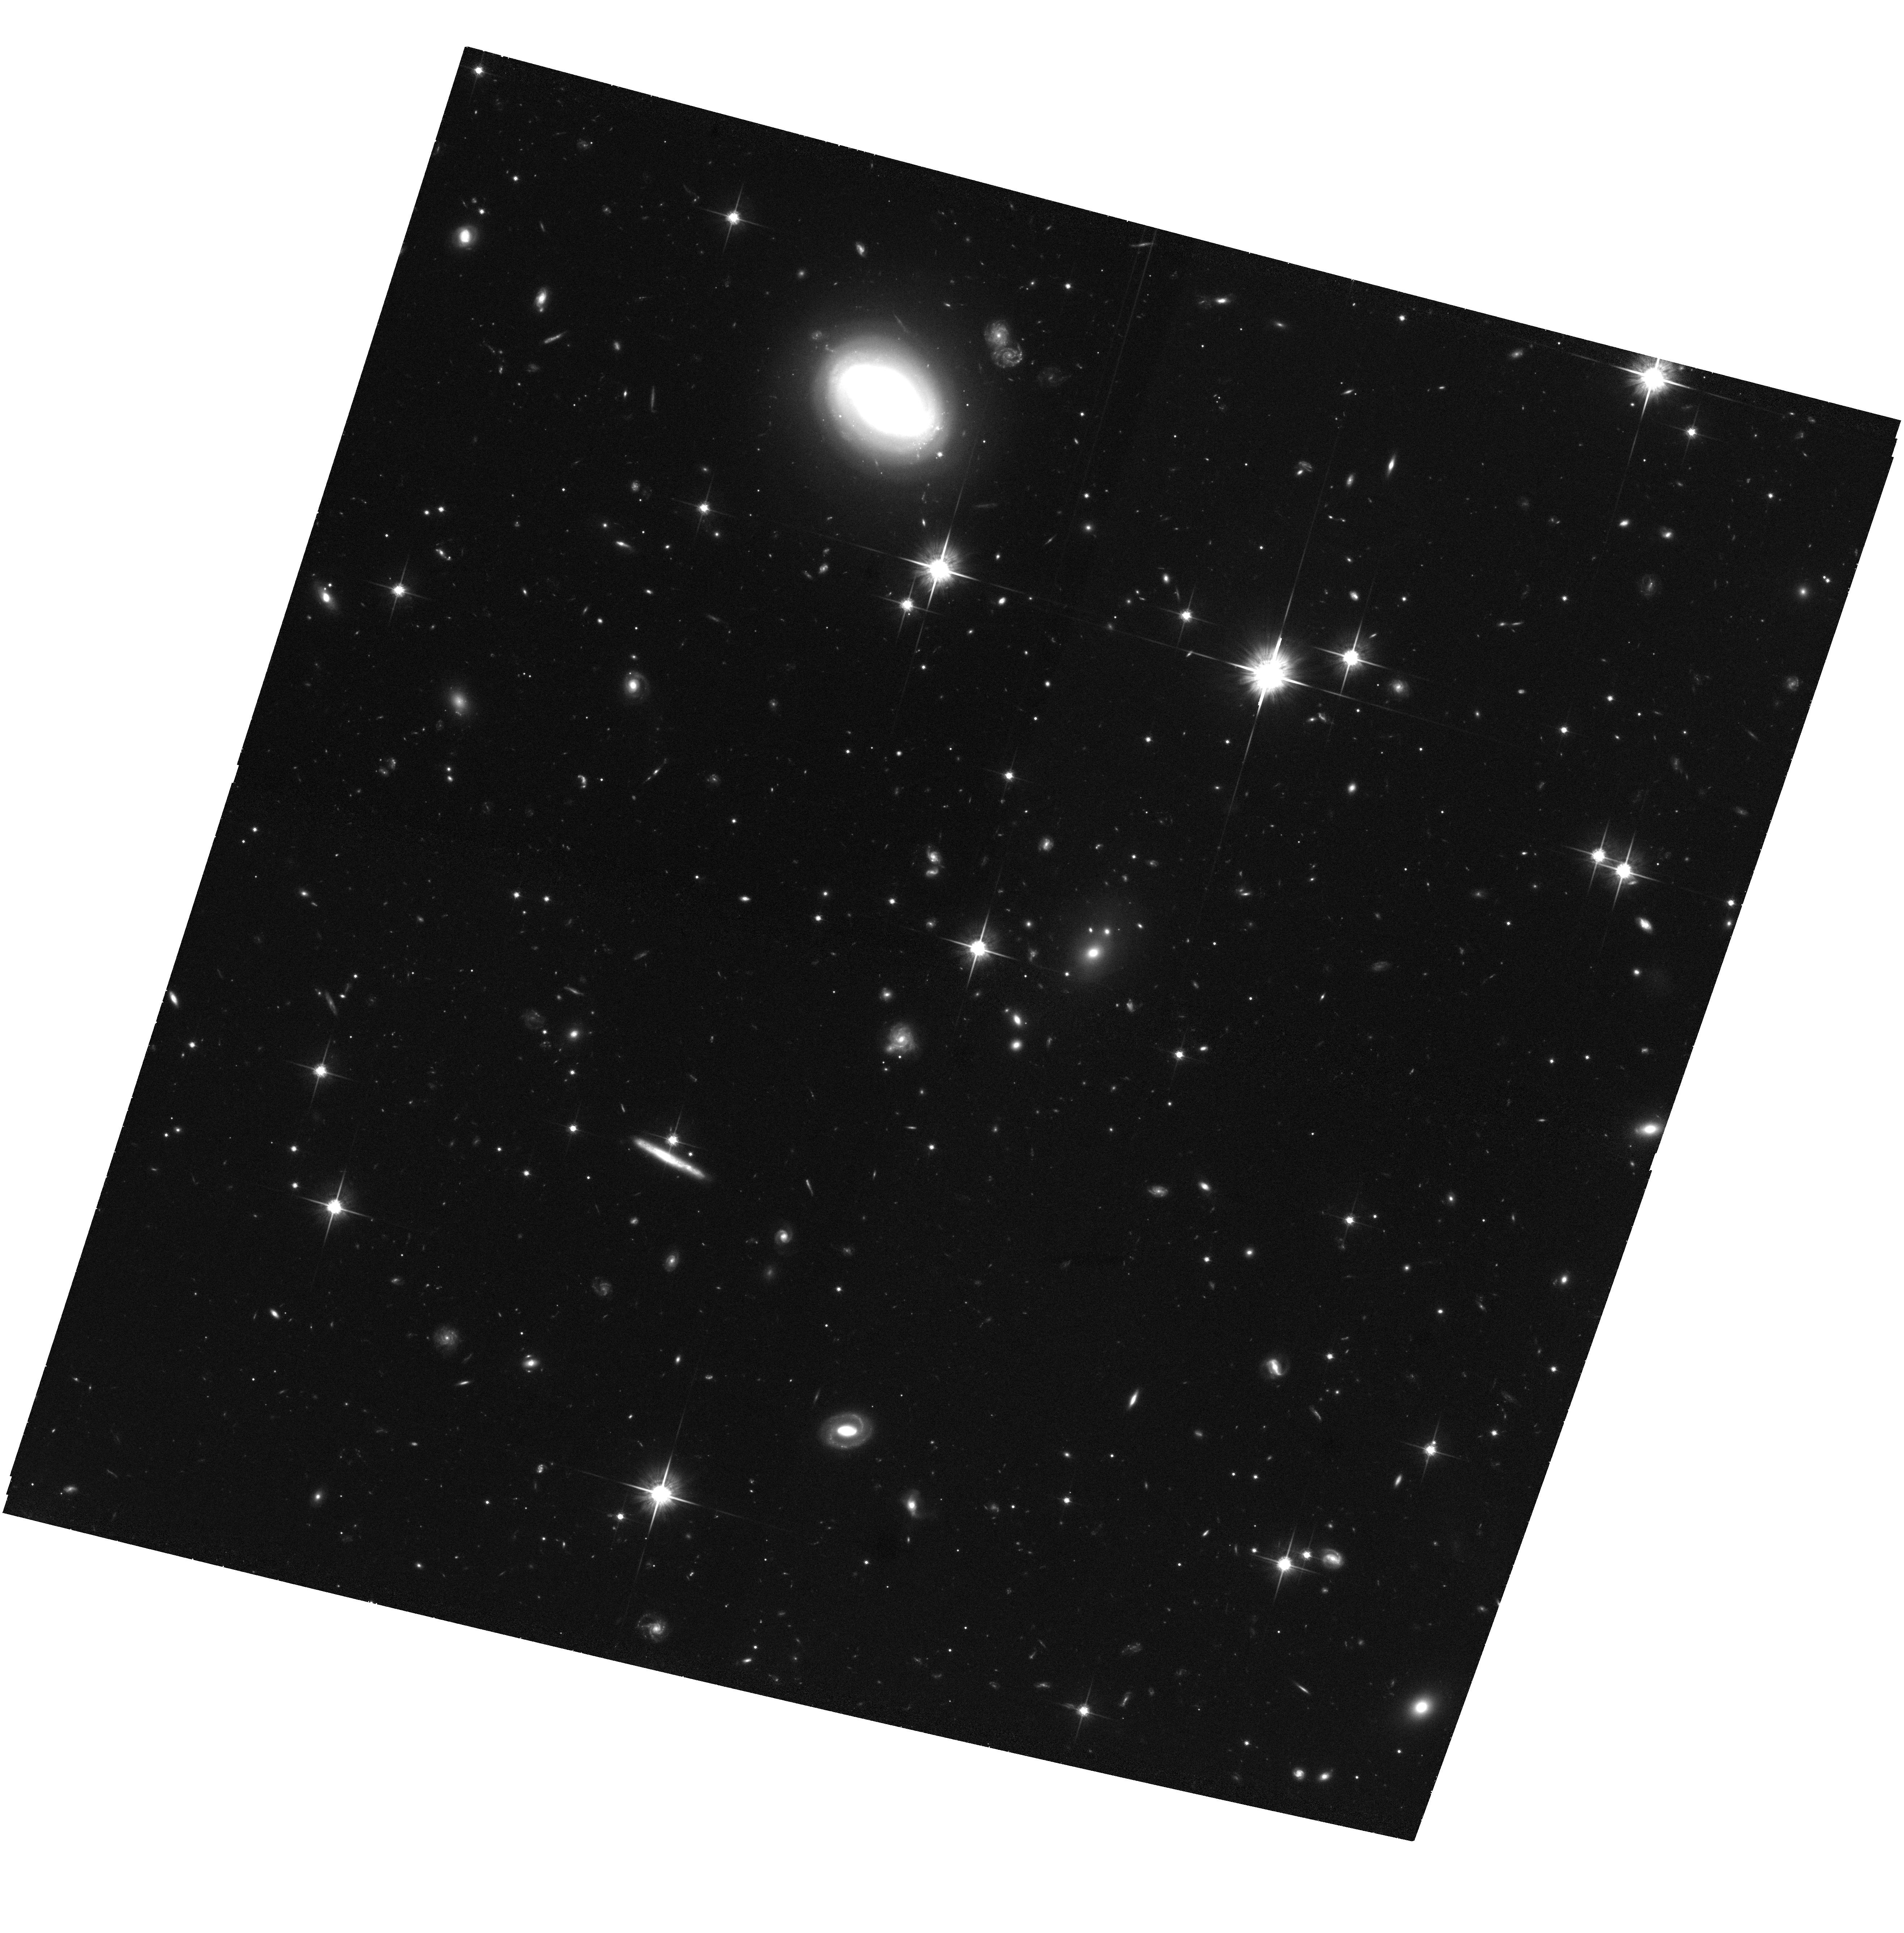
Target: GRB060205B. Instrument: ACS/WFC. Filter: F814W. Exposure: 1.8 h. Observation ID: hst_10624_64_acs_wfc_f814w_j9h564

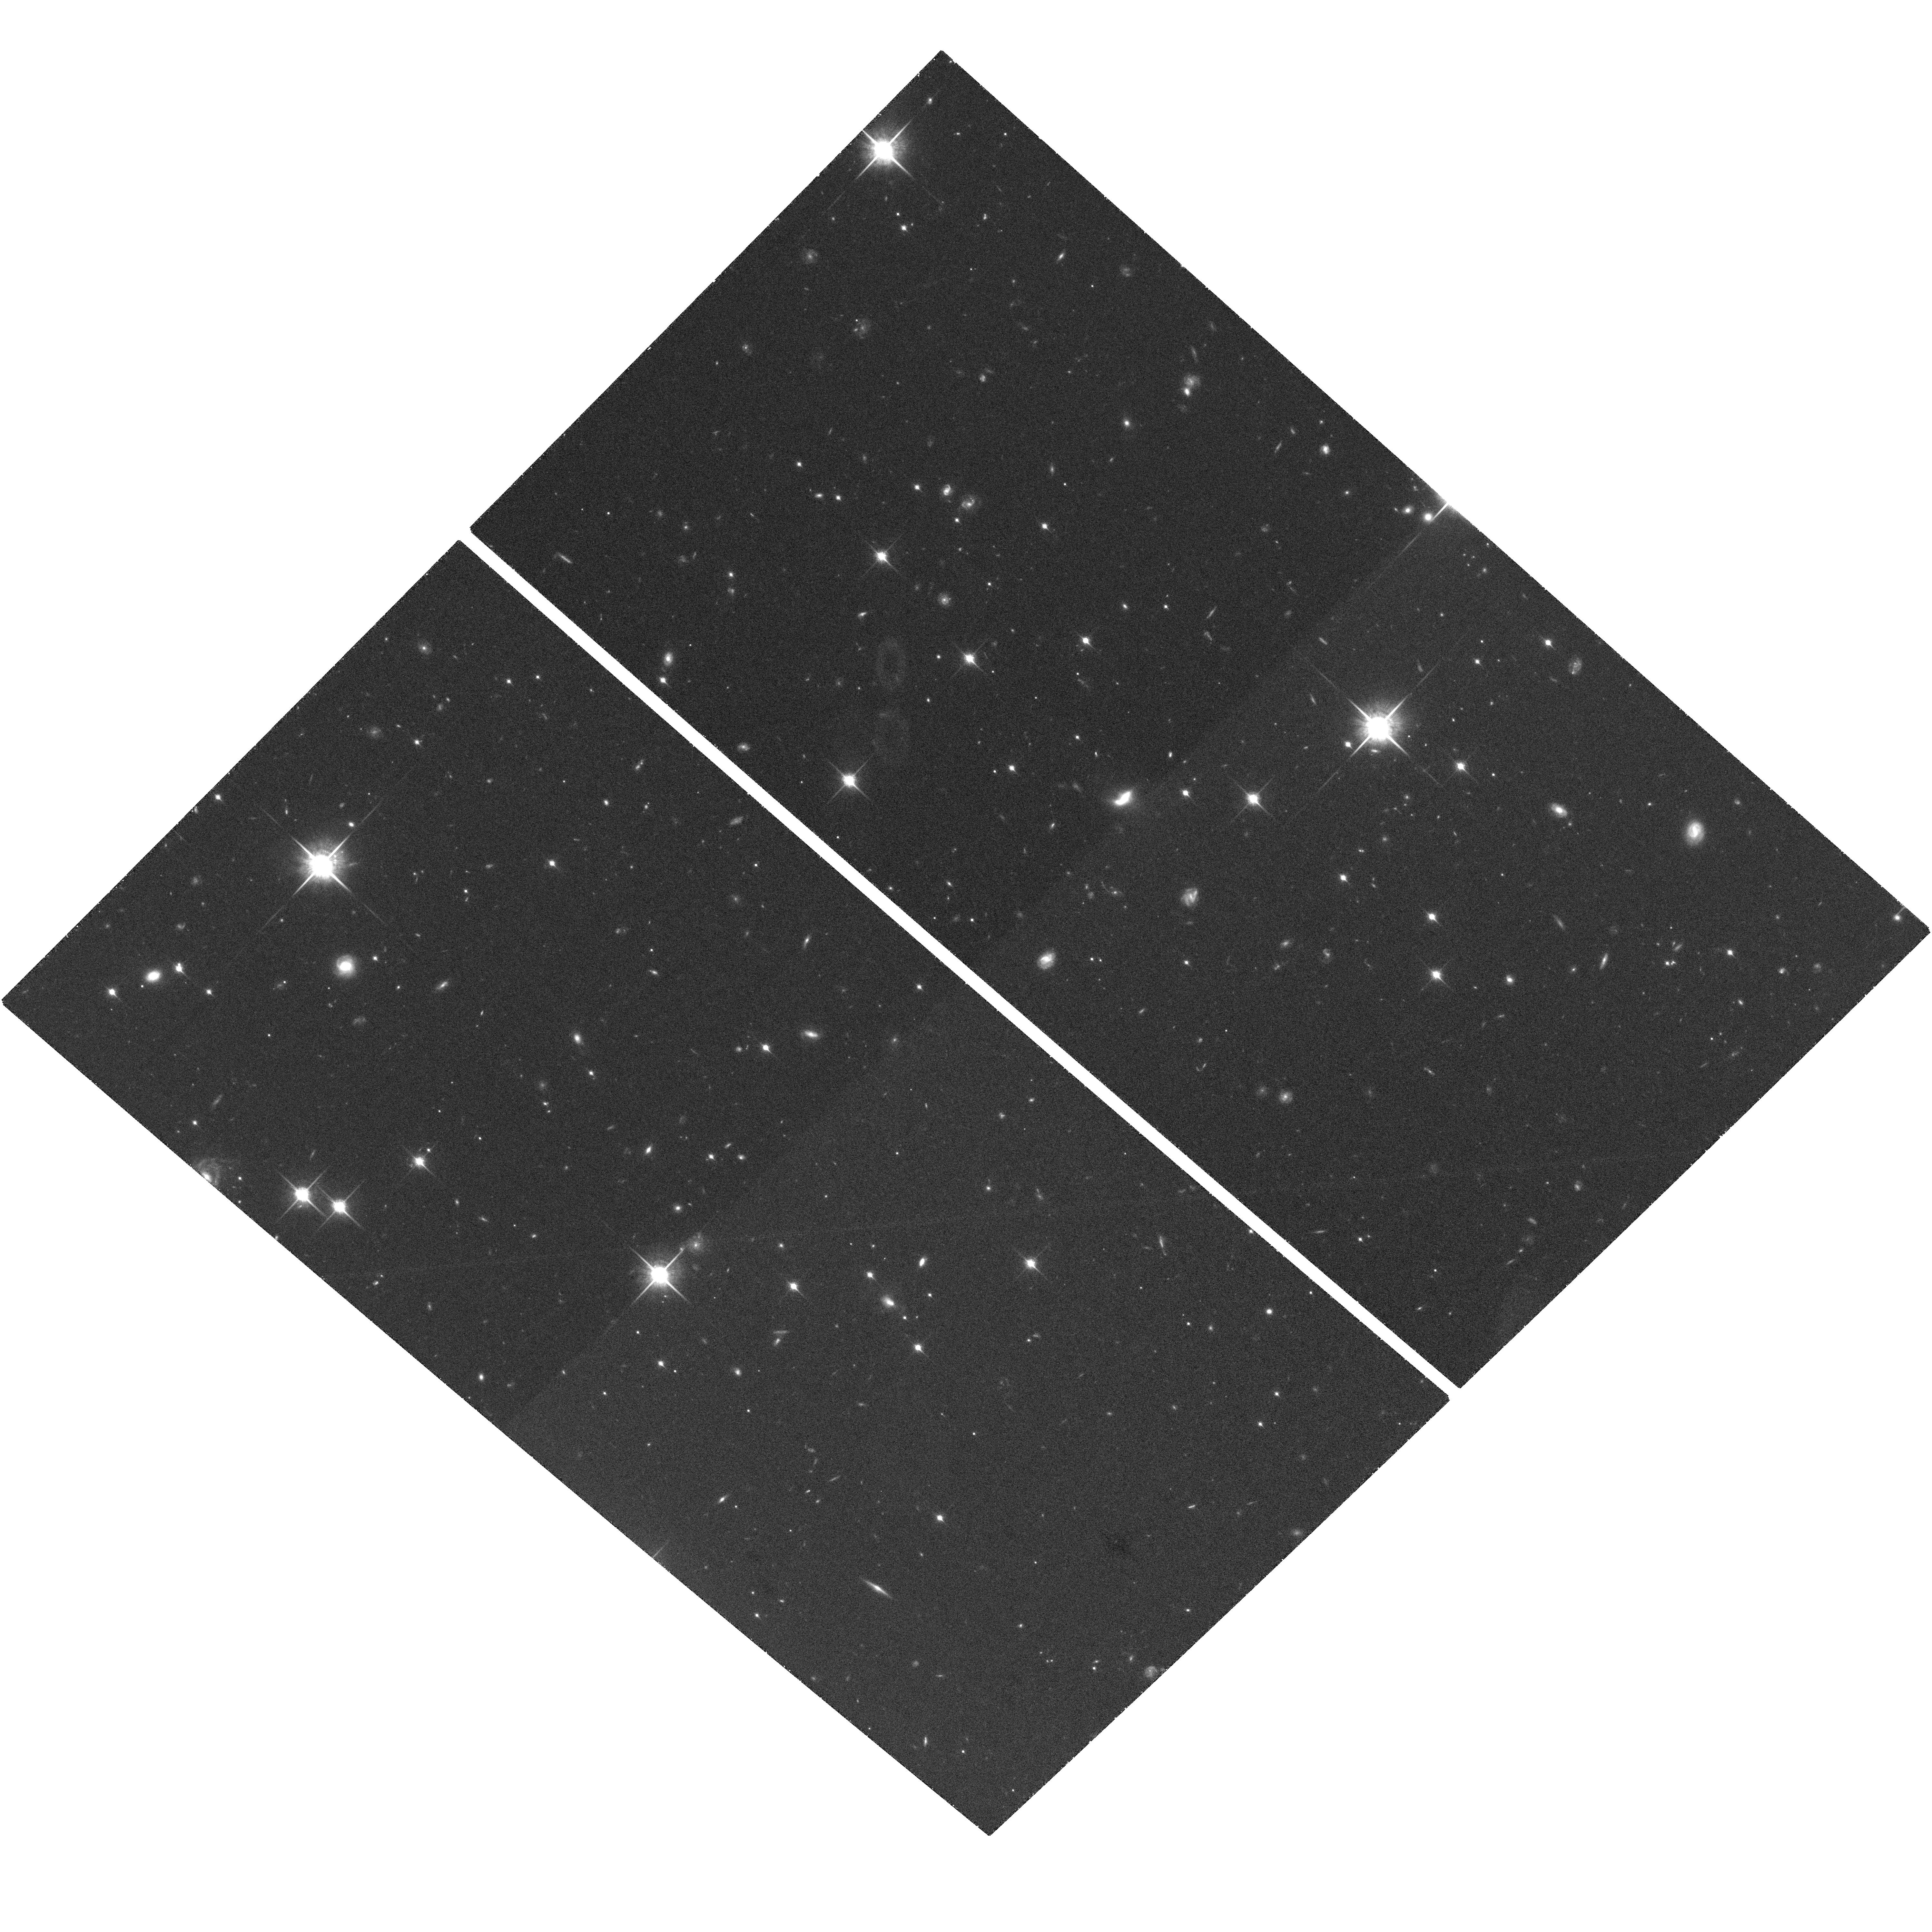
Target: GRB050813. Instrument: ACS/WFC. Filter: F850LP. Exposure: 1.9 h. Observation ID: hst_10624_56_acs_wfc_f850lp_j9h556

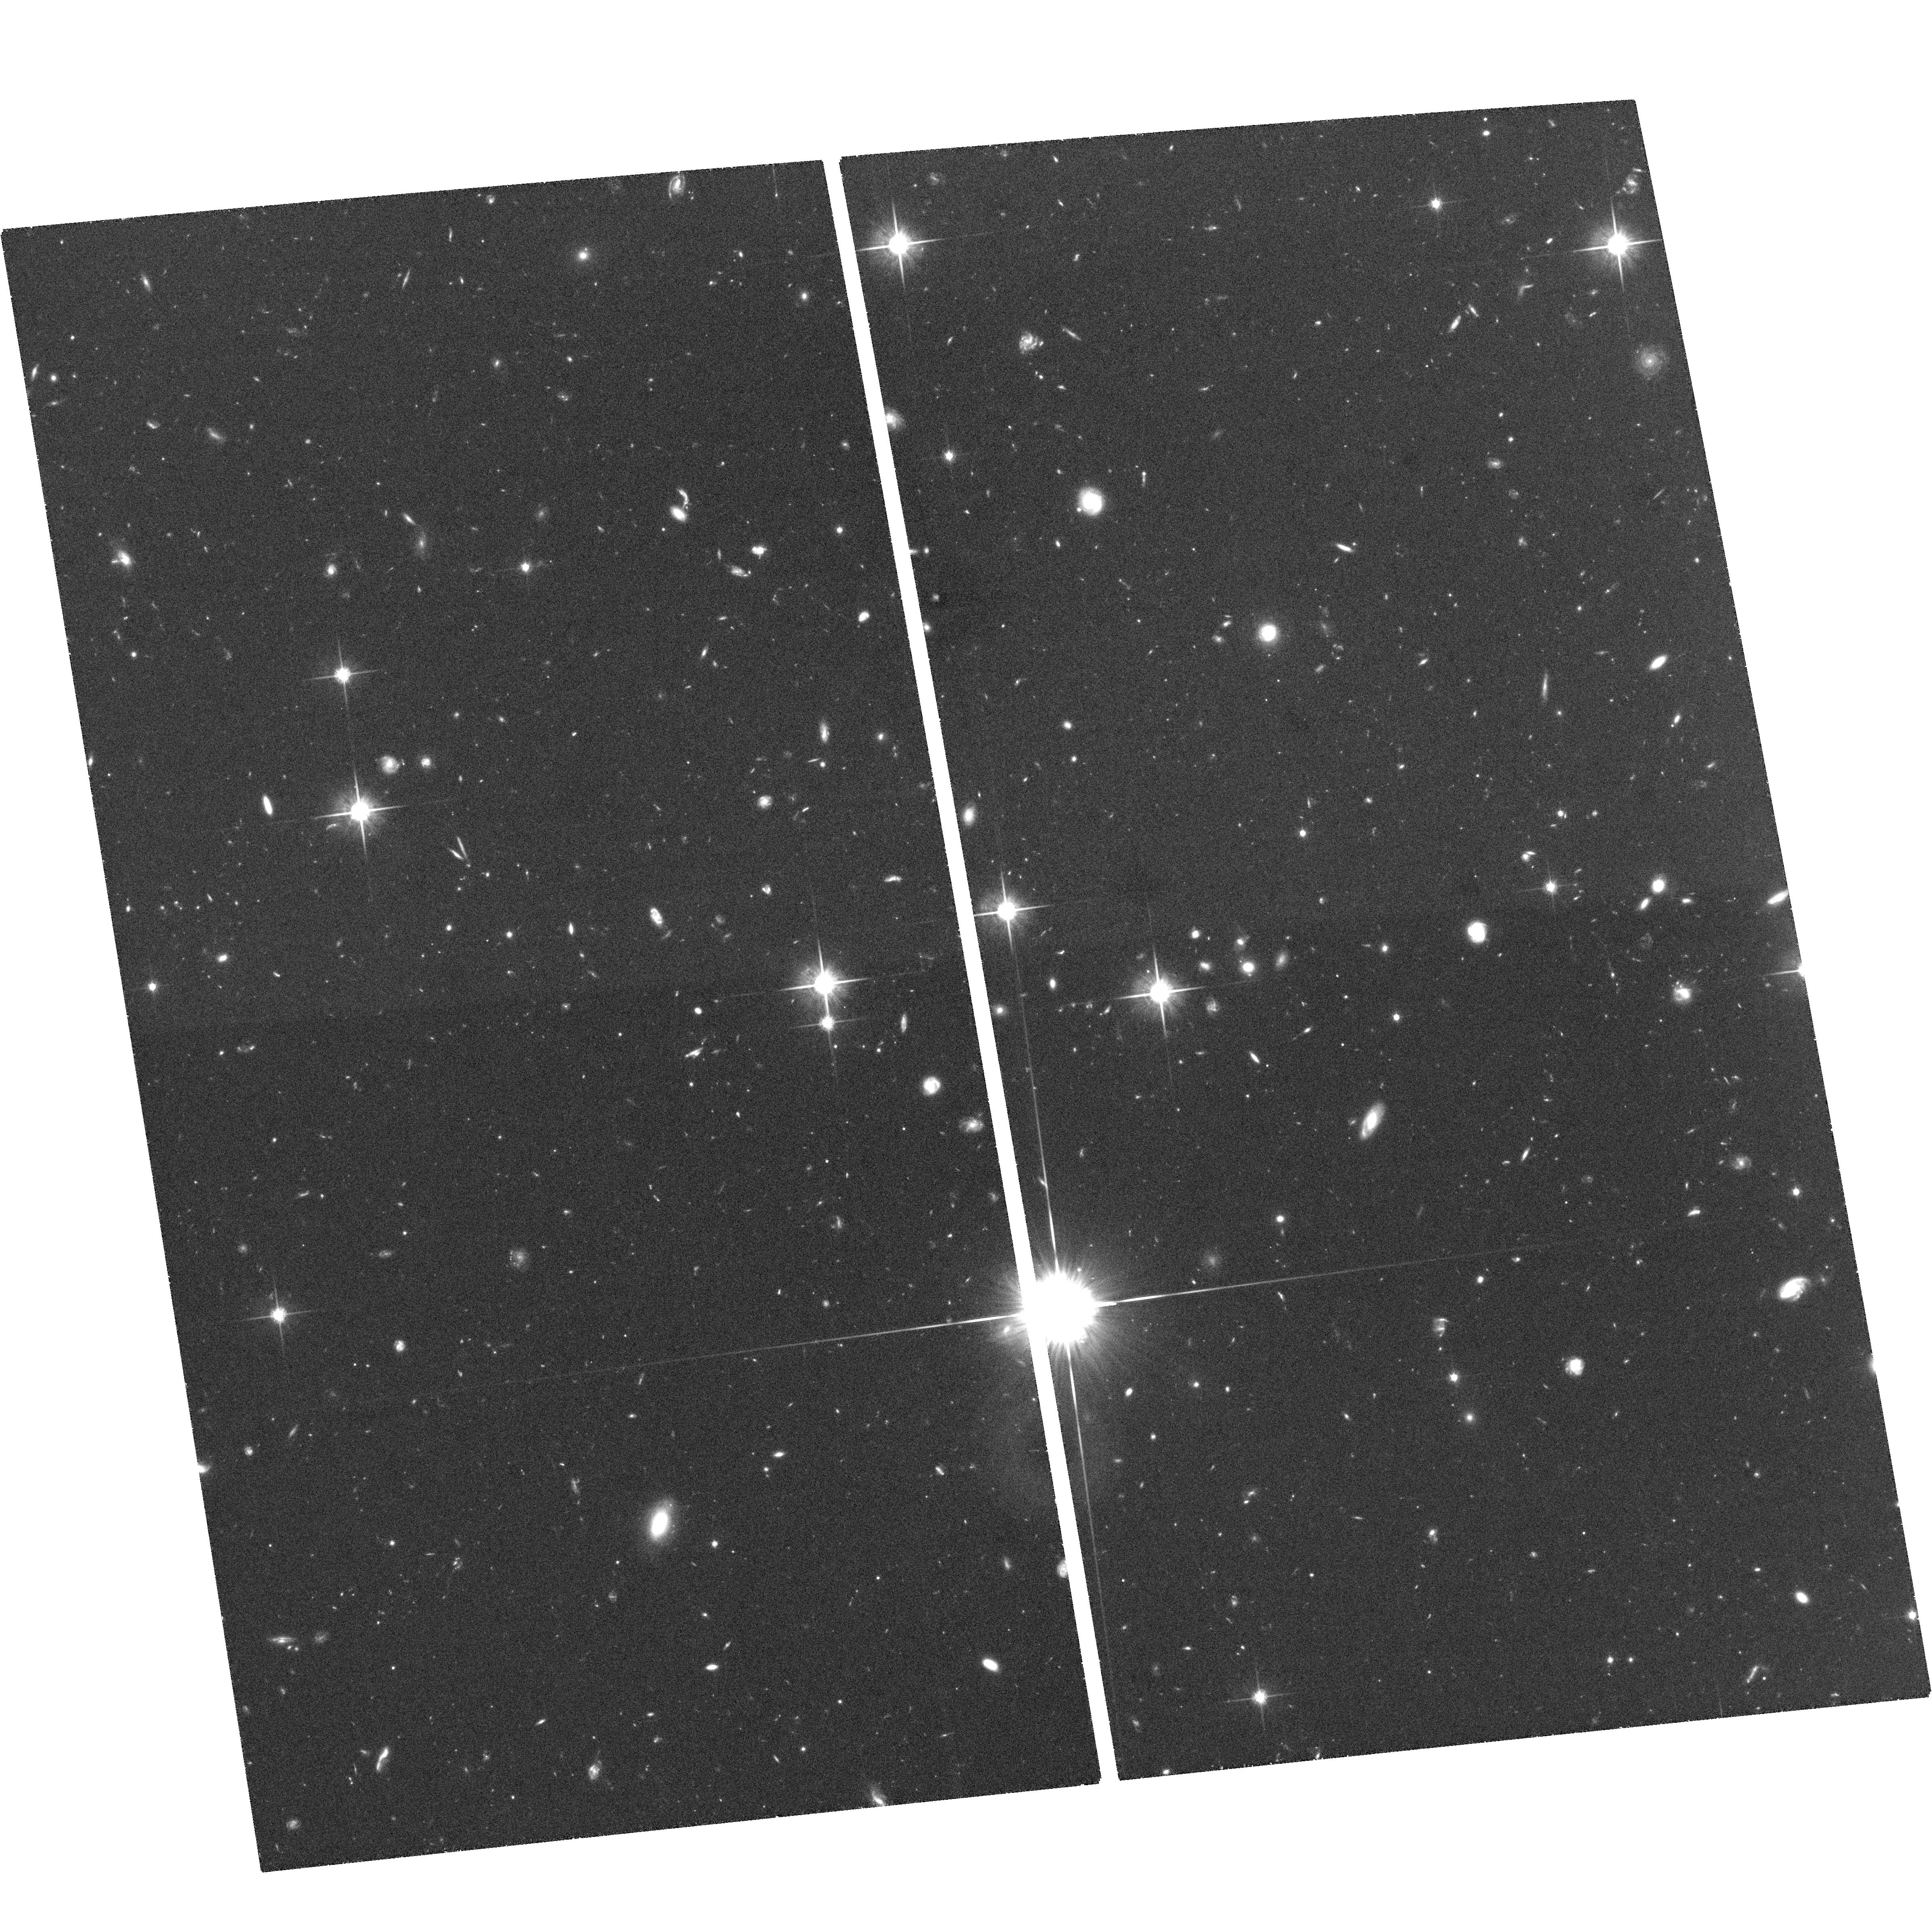
Target: GRB050709. Instrument: ACS/WFC. Filter: F814W. Exposure: 2 h. Observation ID: hst_10624_25_acs_wfc_f814w_j9h525

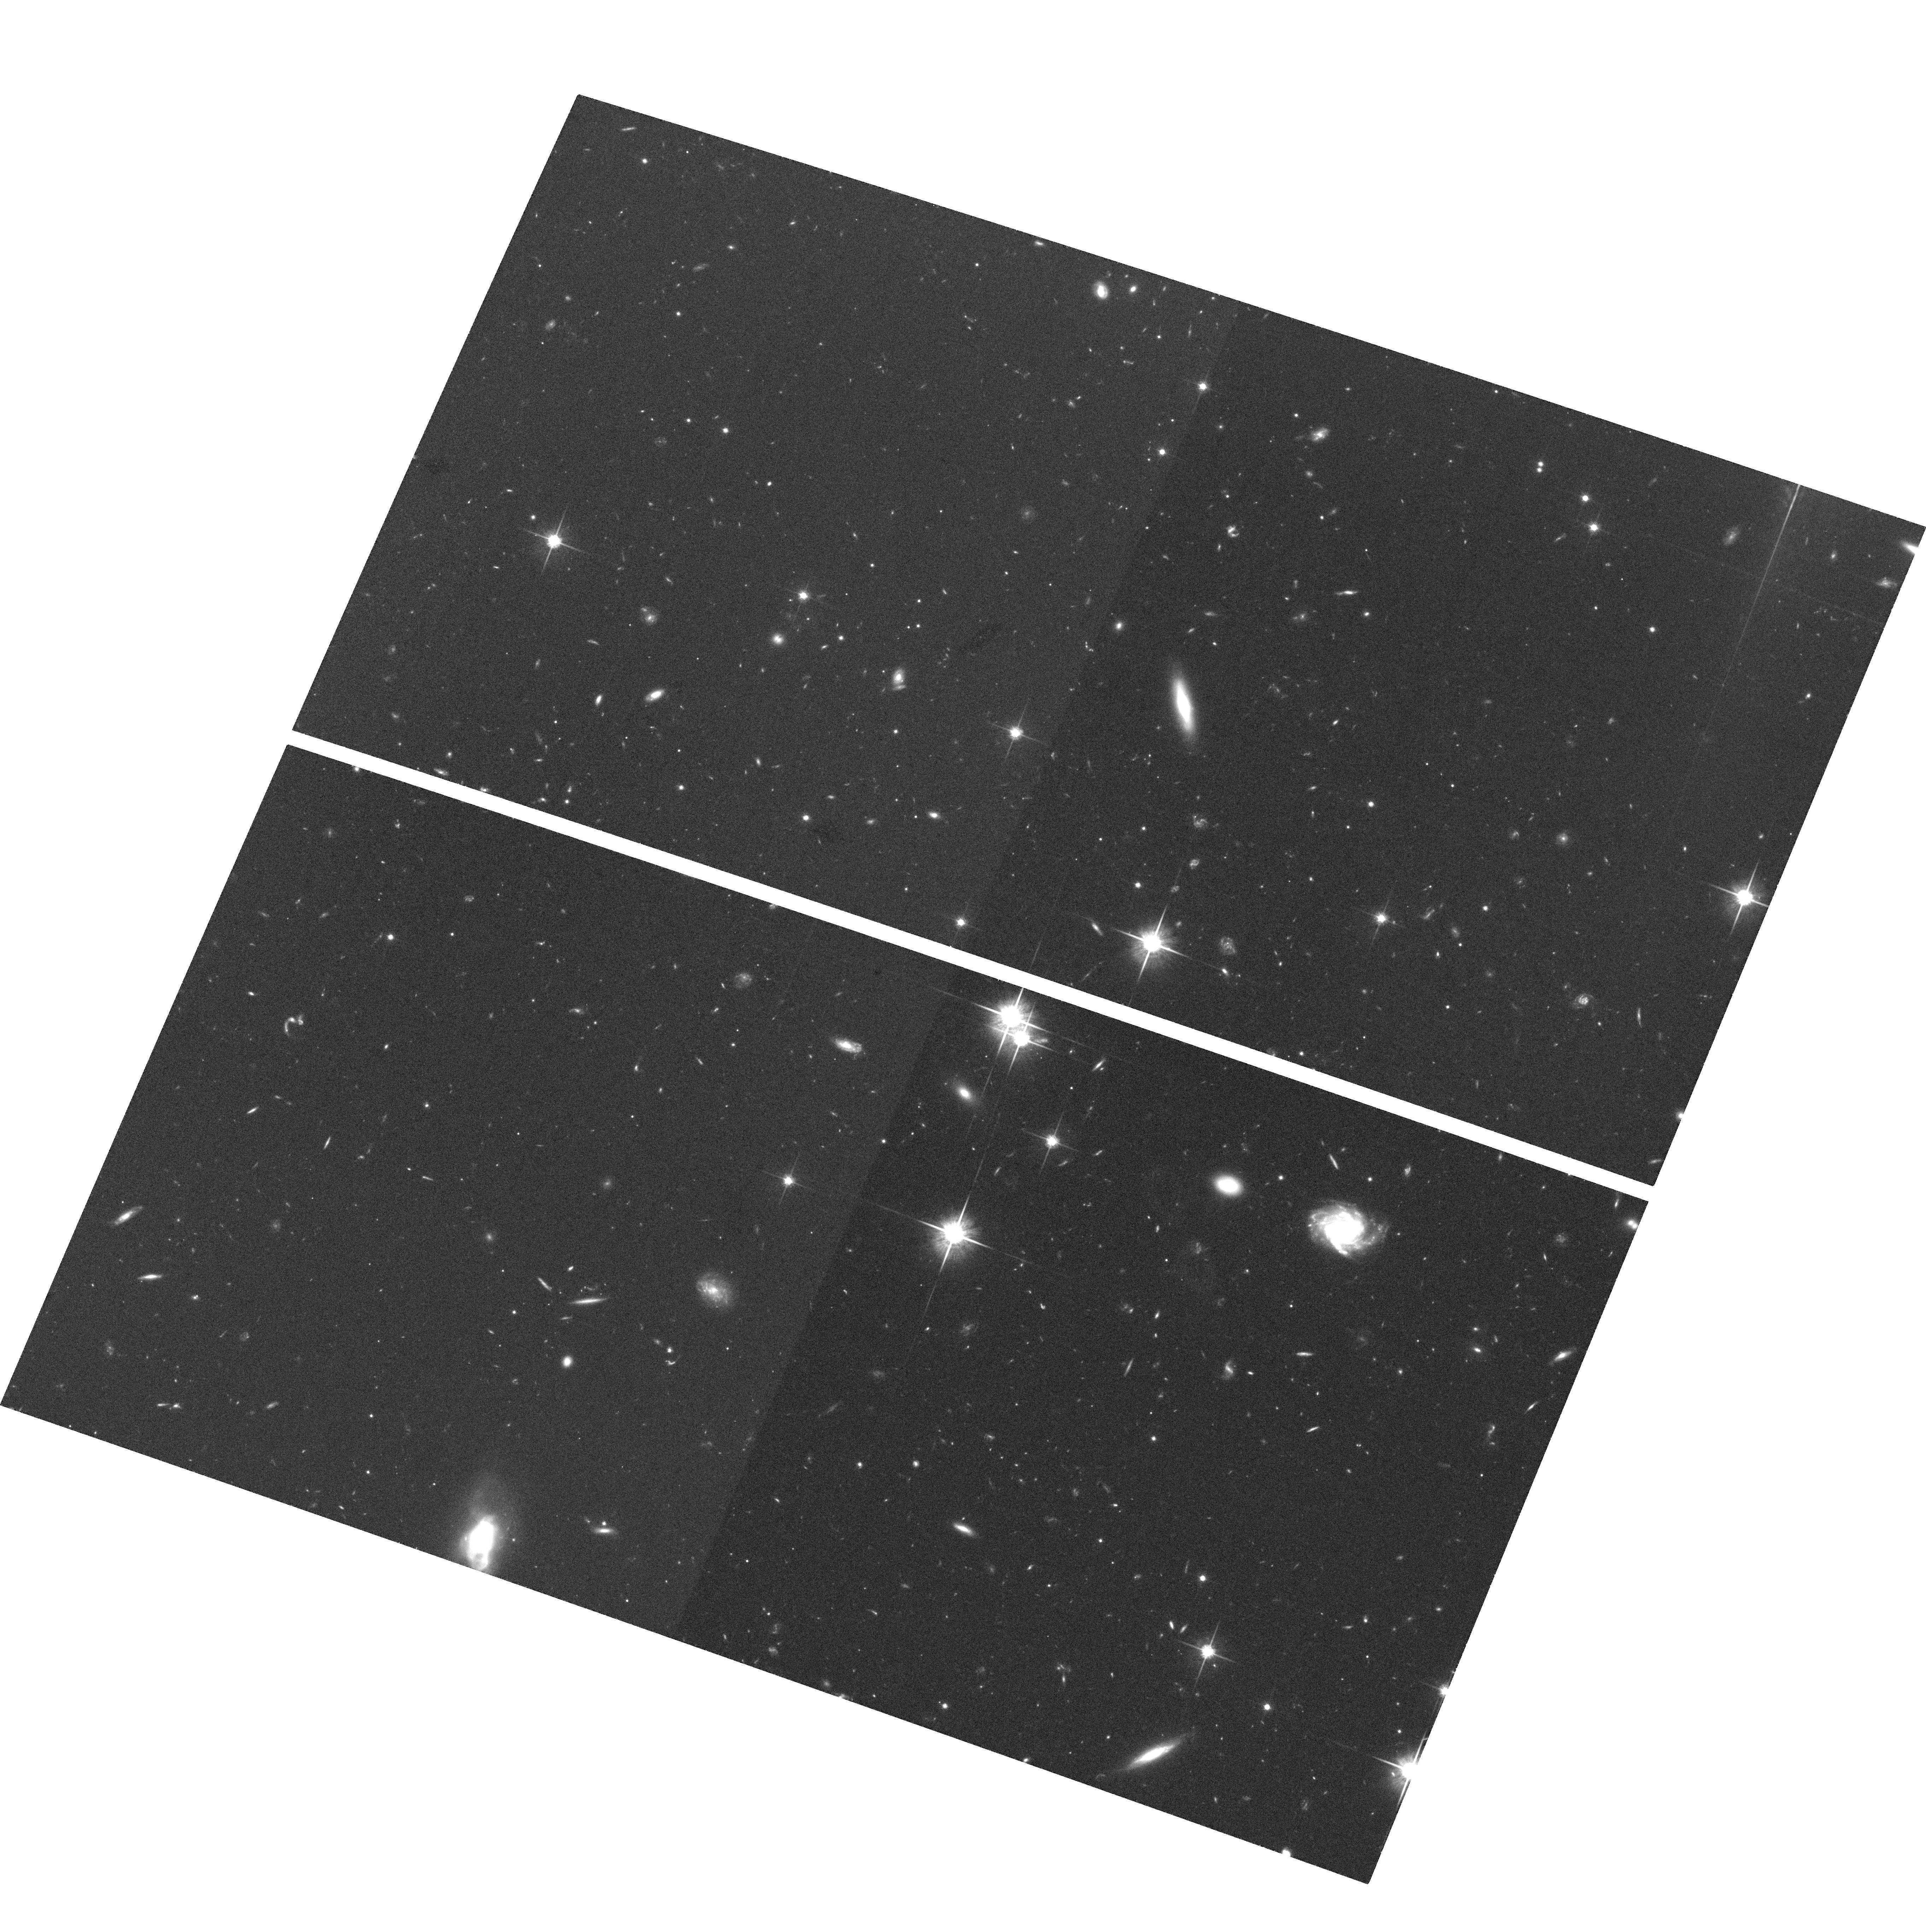
Target: GRB060614. Instrument: ACS/WFC. Filter: F814W. Exposure: 1.3 h. Observation ID: hst_10624_67_acs_wfc_f814w_j9h567

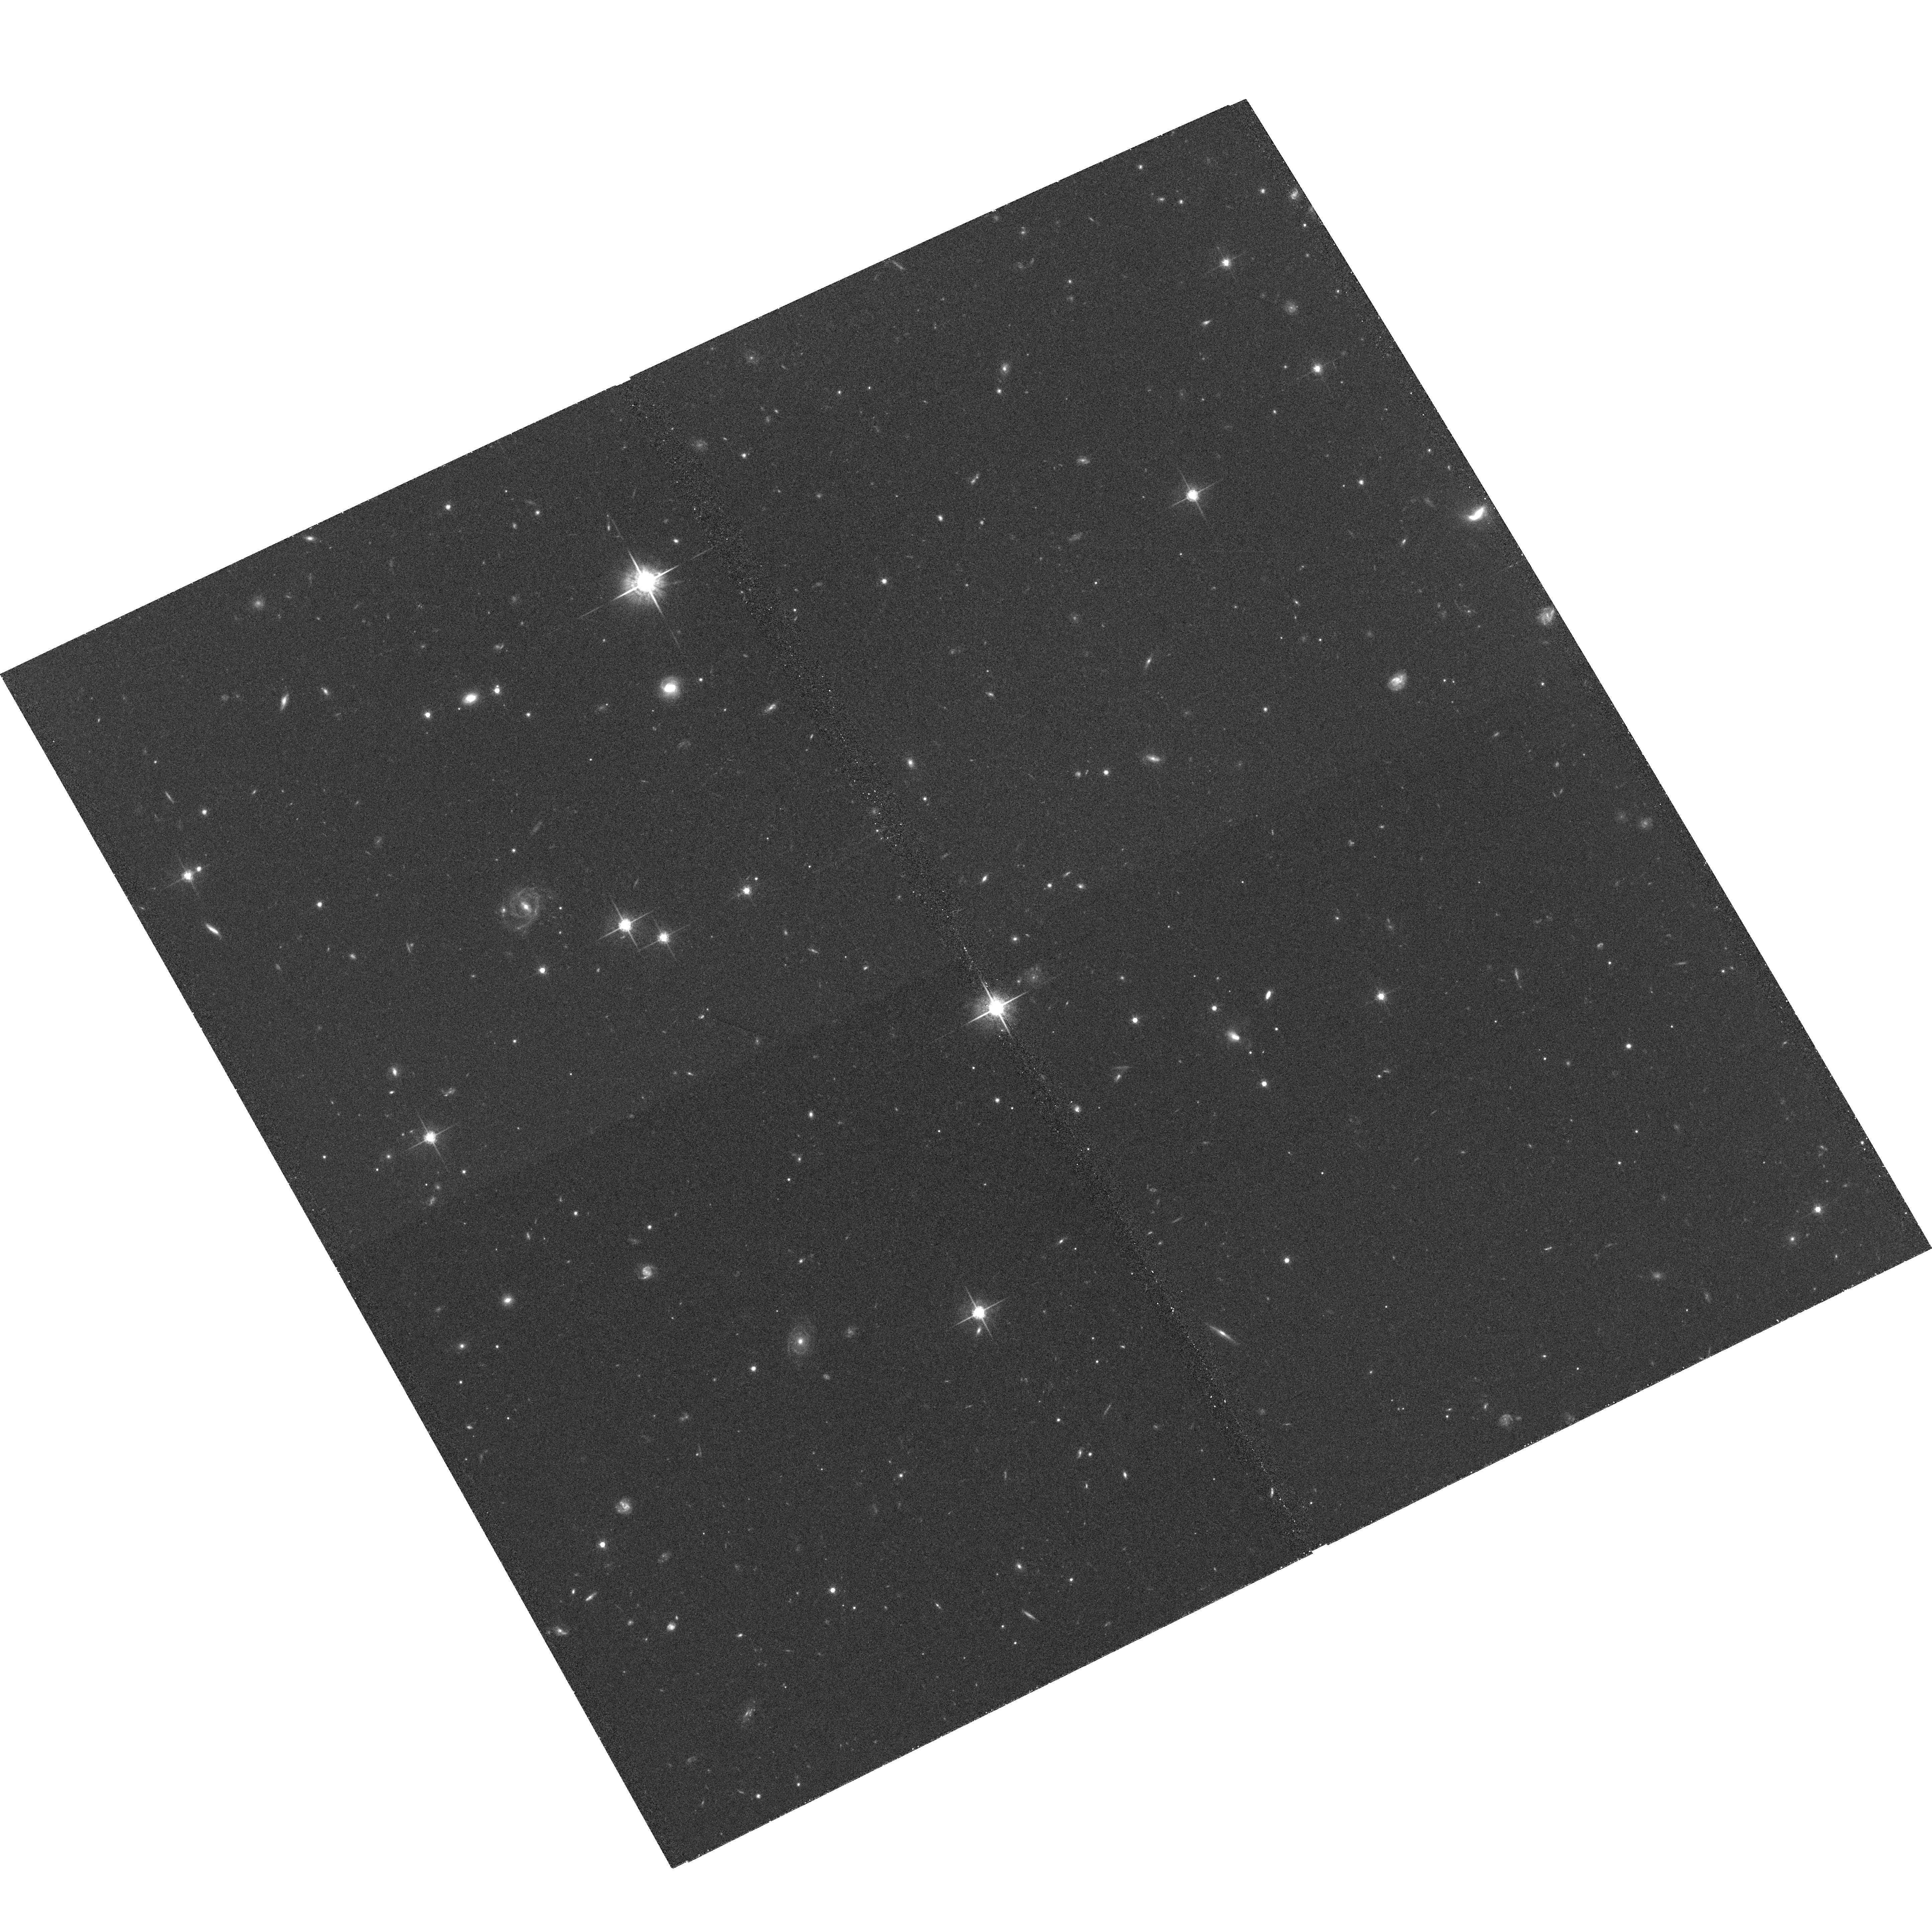
Target: GRB050813. Instrument: ACS/WFC. Filter: F775W. Exposure: 36 min. Observation ID: hst_10624_52_acs_wfc_f775w_j9h552

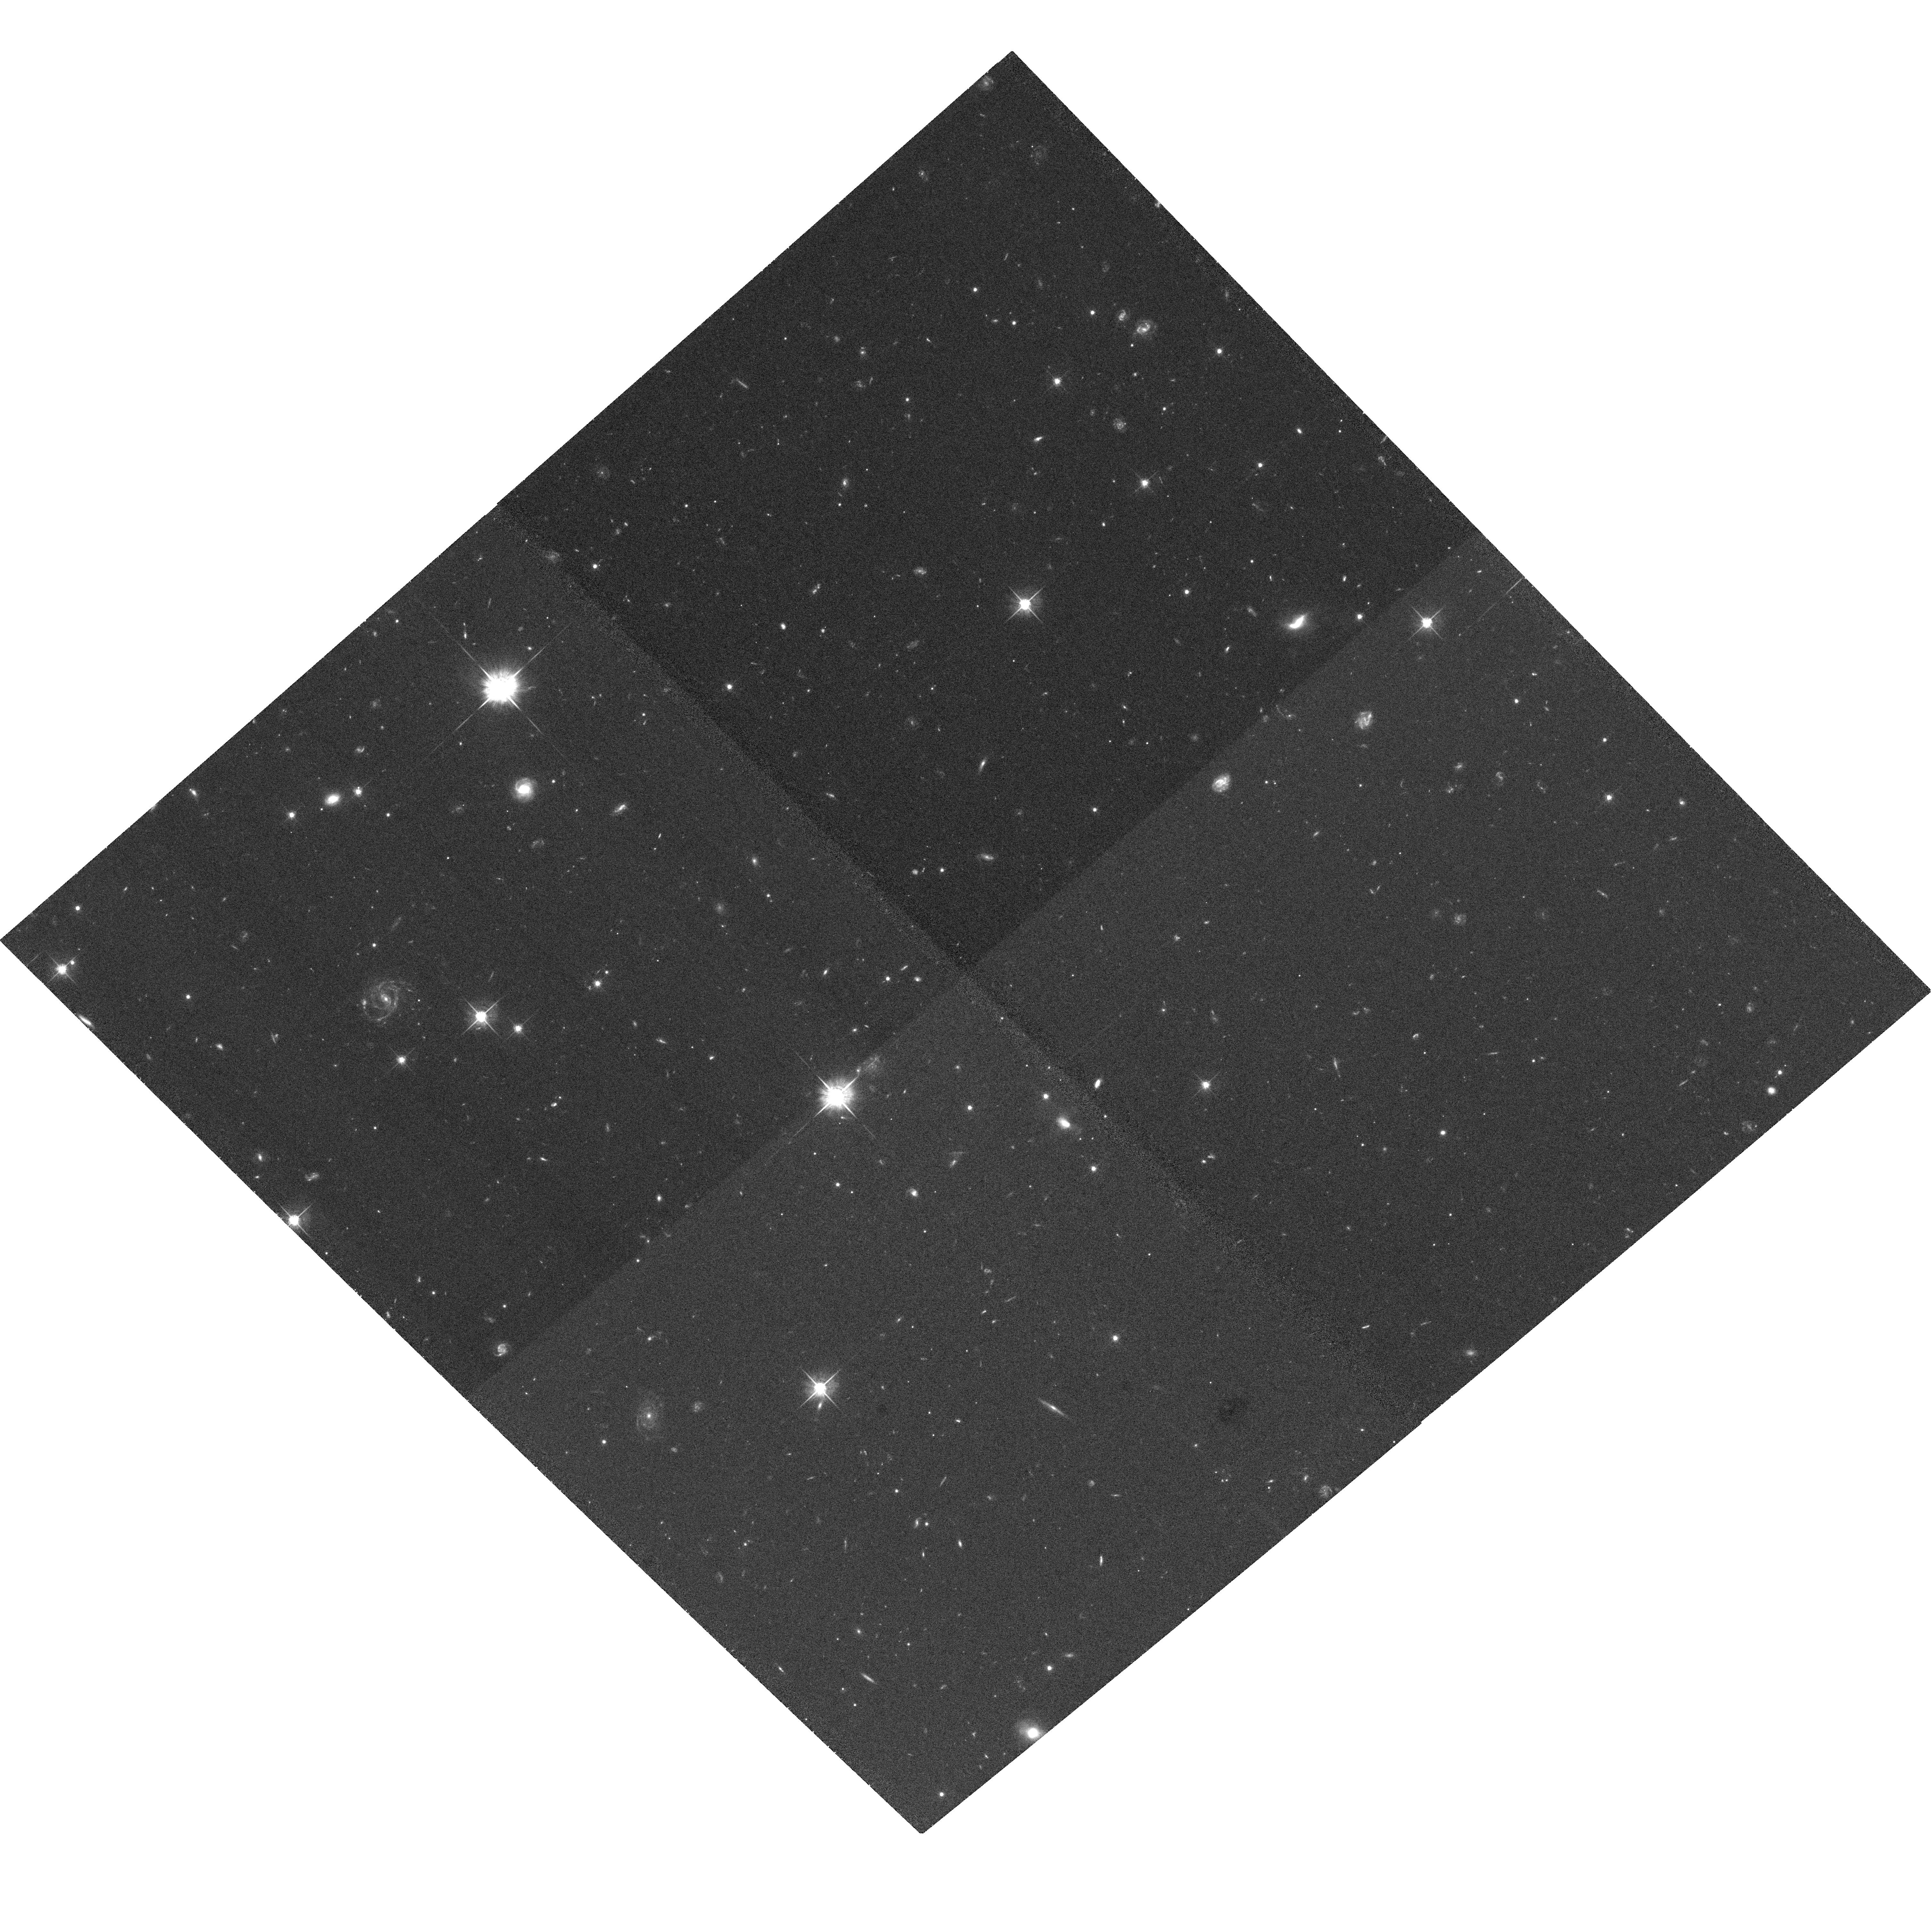
Target: GRB050813. Instrument: ACS/WFC. Filter: F625W. Exposure: 1.2 h. Observation ID: hst_10624_54_acs_wfc_f625w_j9h554

Solving the Mystery of the Short-Hard Gamma-Ray Bursts (PI: Fox, Derek)

Eight years after the afterglow detections that revolutionized studies of the long-soft gamma-ray bursts, not even one afterglow of a short-hard GRB has been seen, and the nature of these events has become one of the most important problems in GRB research. The Swift satellite, expected to be in full operation throughout Cycle 14, will report few-arcsecond localizations for short-hard bursts in minutes, enabling prompt, deep optical afterglow searches for the first time. Discovery and observation of the first short-hard optical afterglows will answer most of the critical questions about these events: What are their distances and energies? Do they occur in distant galaxies, and if so, in which regions of those galaxies? Are they the result of collimated or quasi-spherical explosions? In combination with an extensive rapid-response ground-based campaign, we propose to make the critical high-sensitivity HST TOO observations that will allow us to answer these questions. If theorists are correct in attributing the short-hard bursts to binary neutron star coalescence events, then they will serve as signposts to the primary targeted source population for ground-based gravitational-wave detectors, and short-hard burst studies will have a vital role to play in guiding those observations.